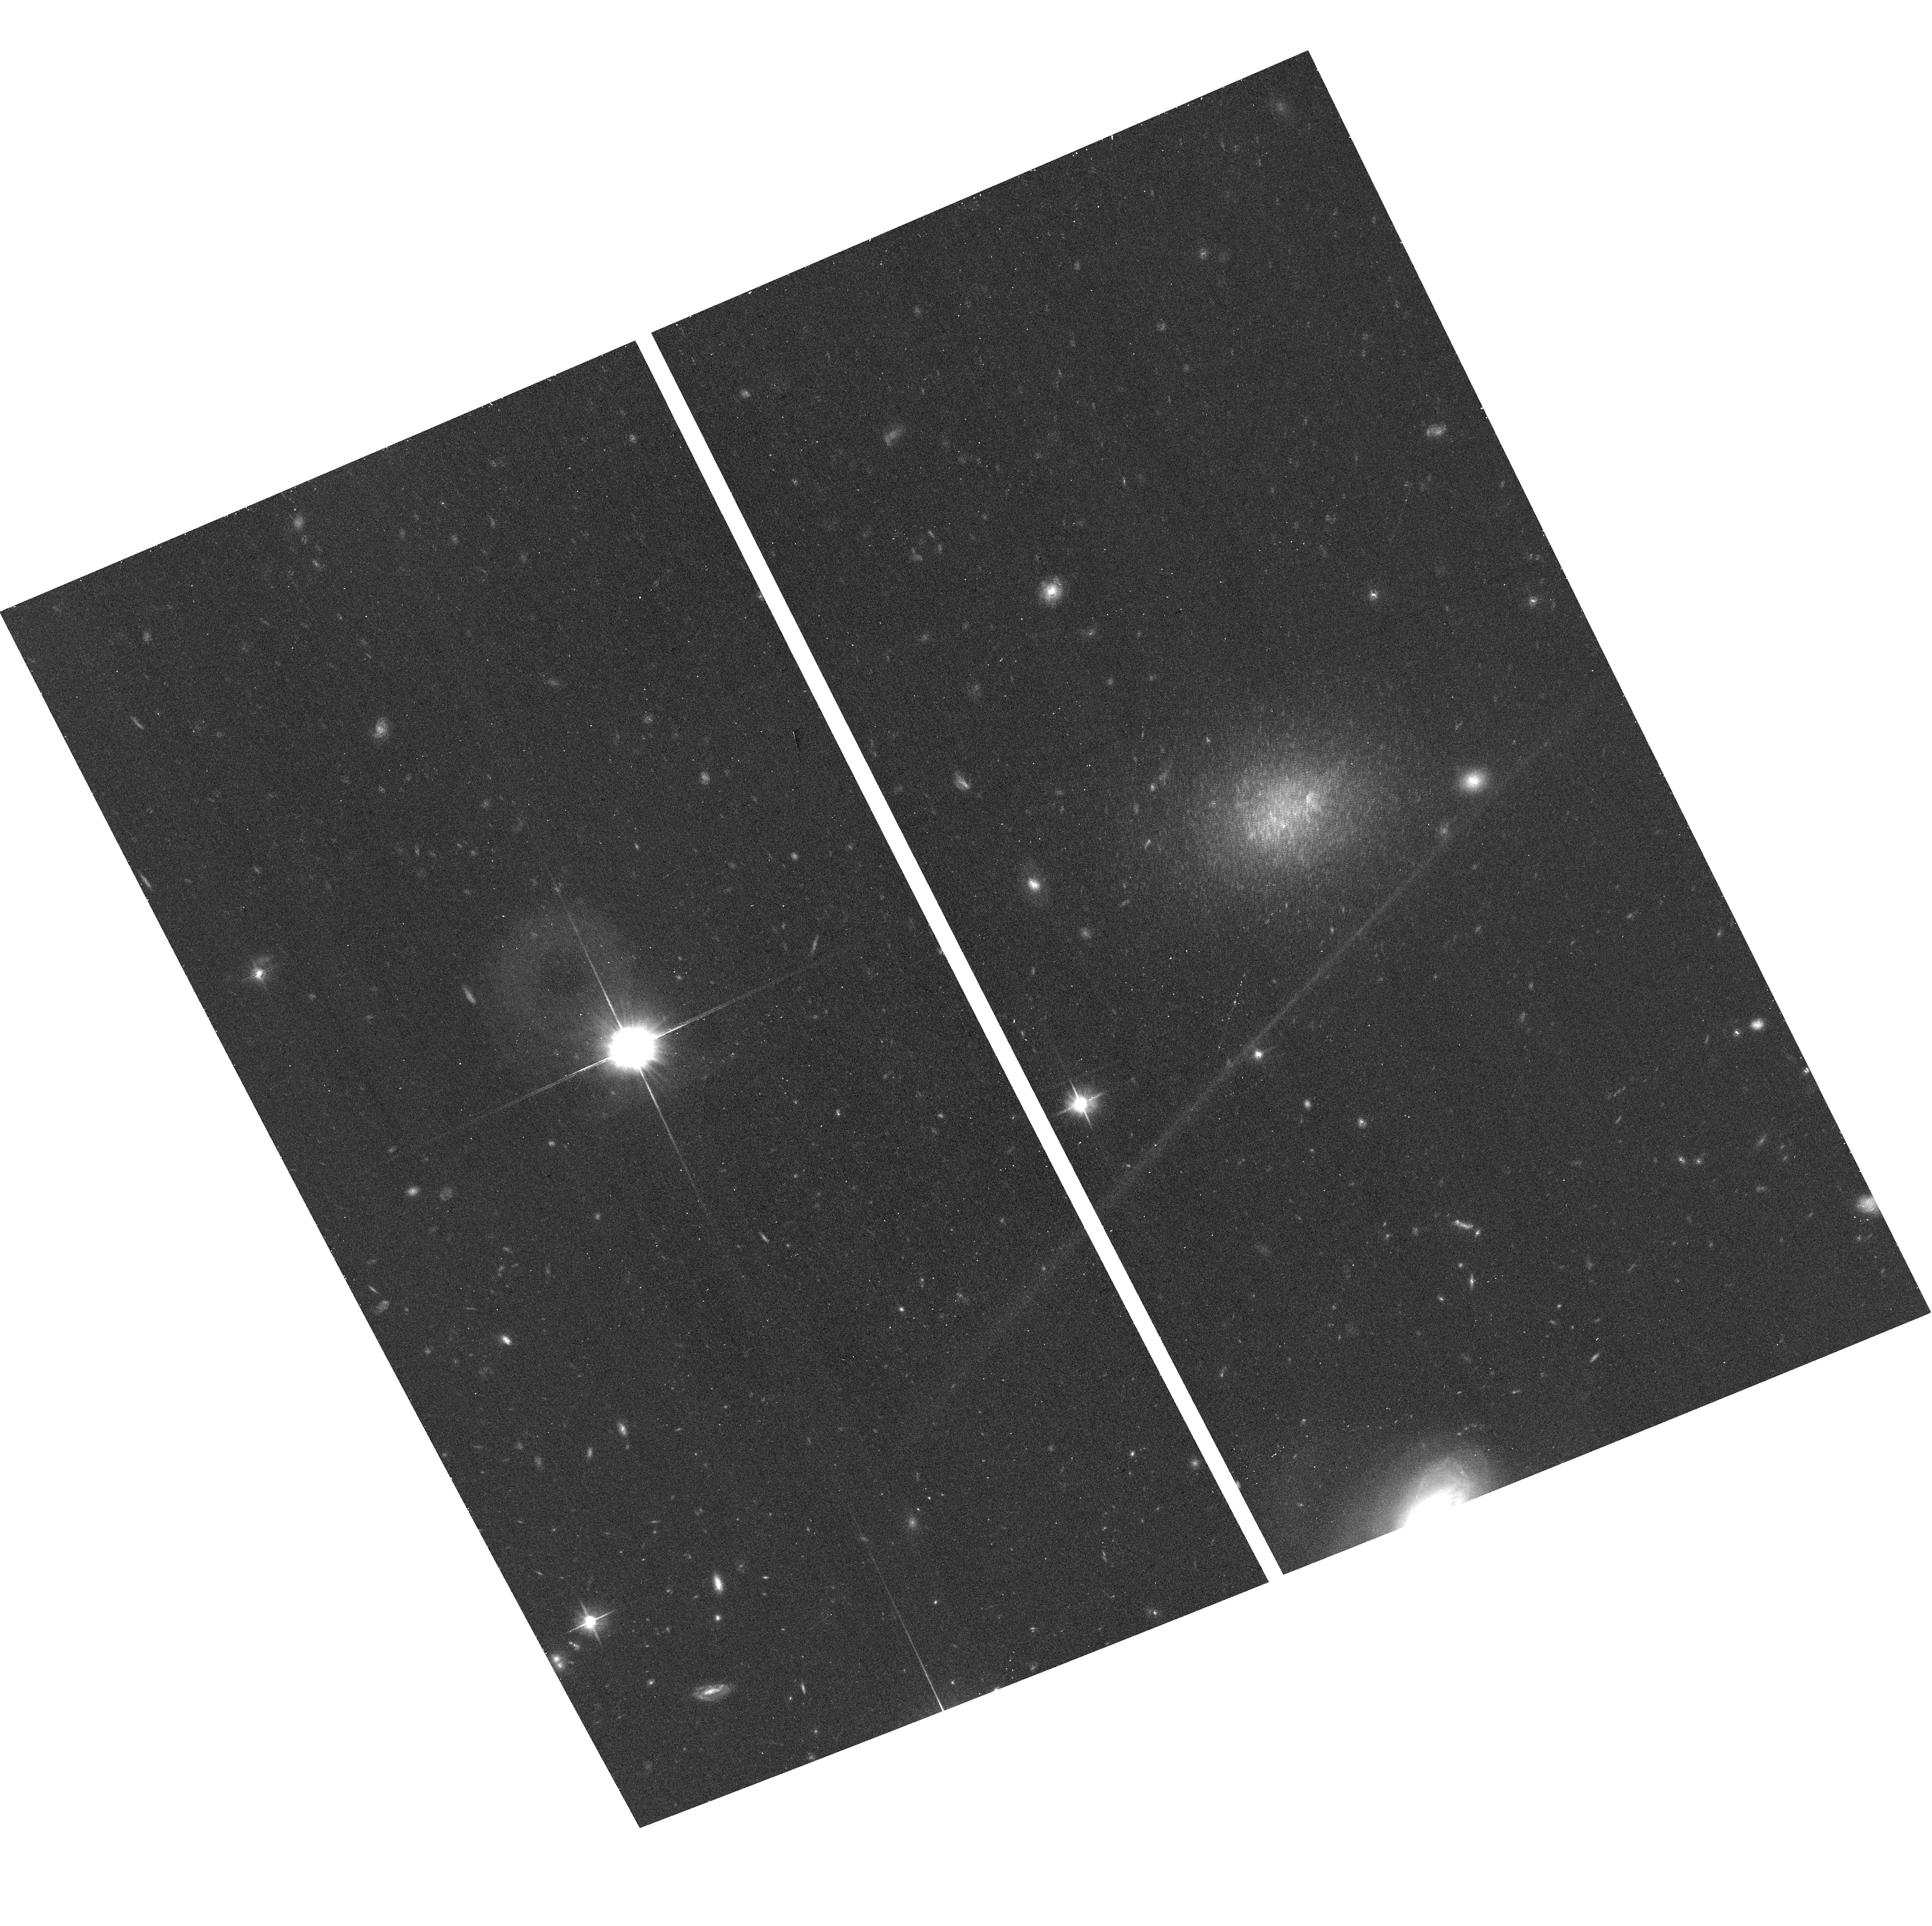
Target: AGC182595
Instrument: ACS/WFC
Filter: F606W
Exposure: 17 min
Observation ID: hst_12658_09_acs_wfc_f606w_jbsn09

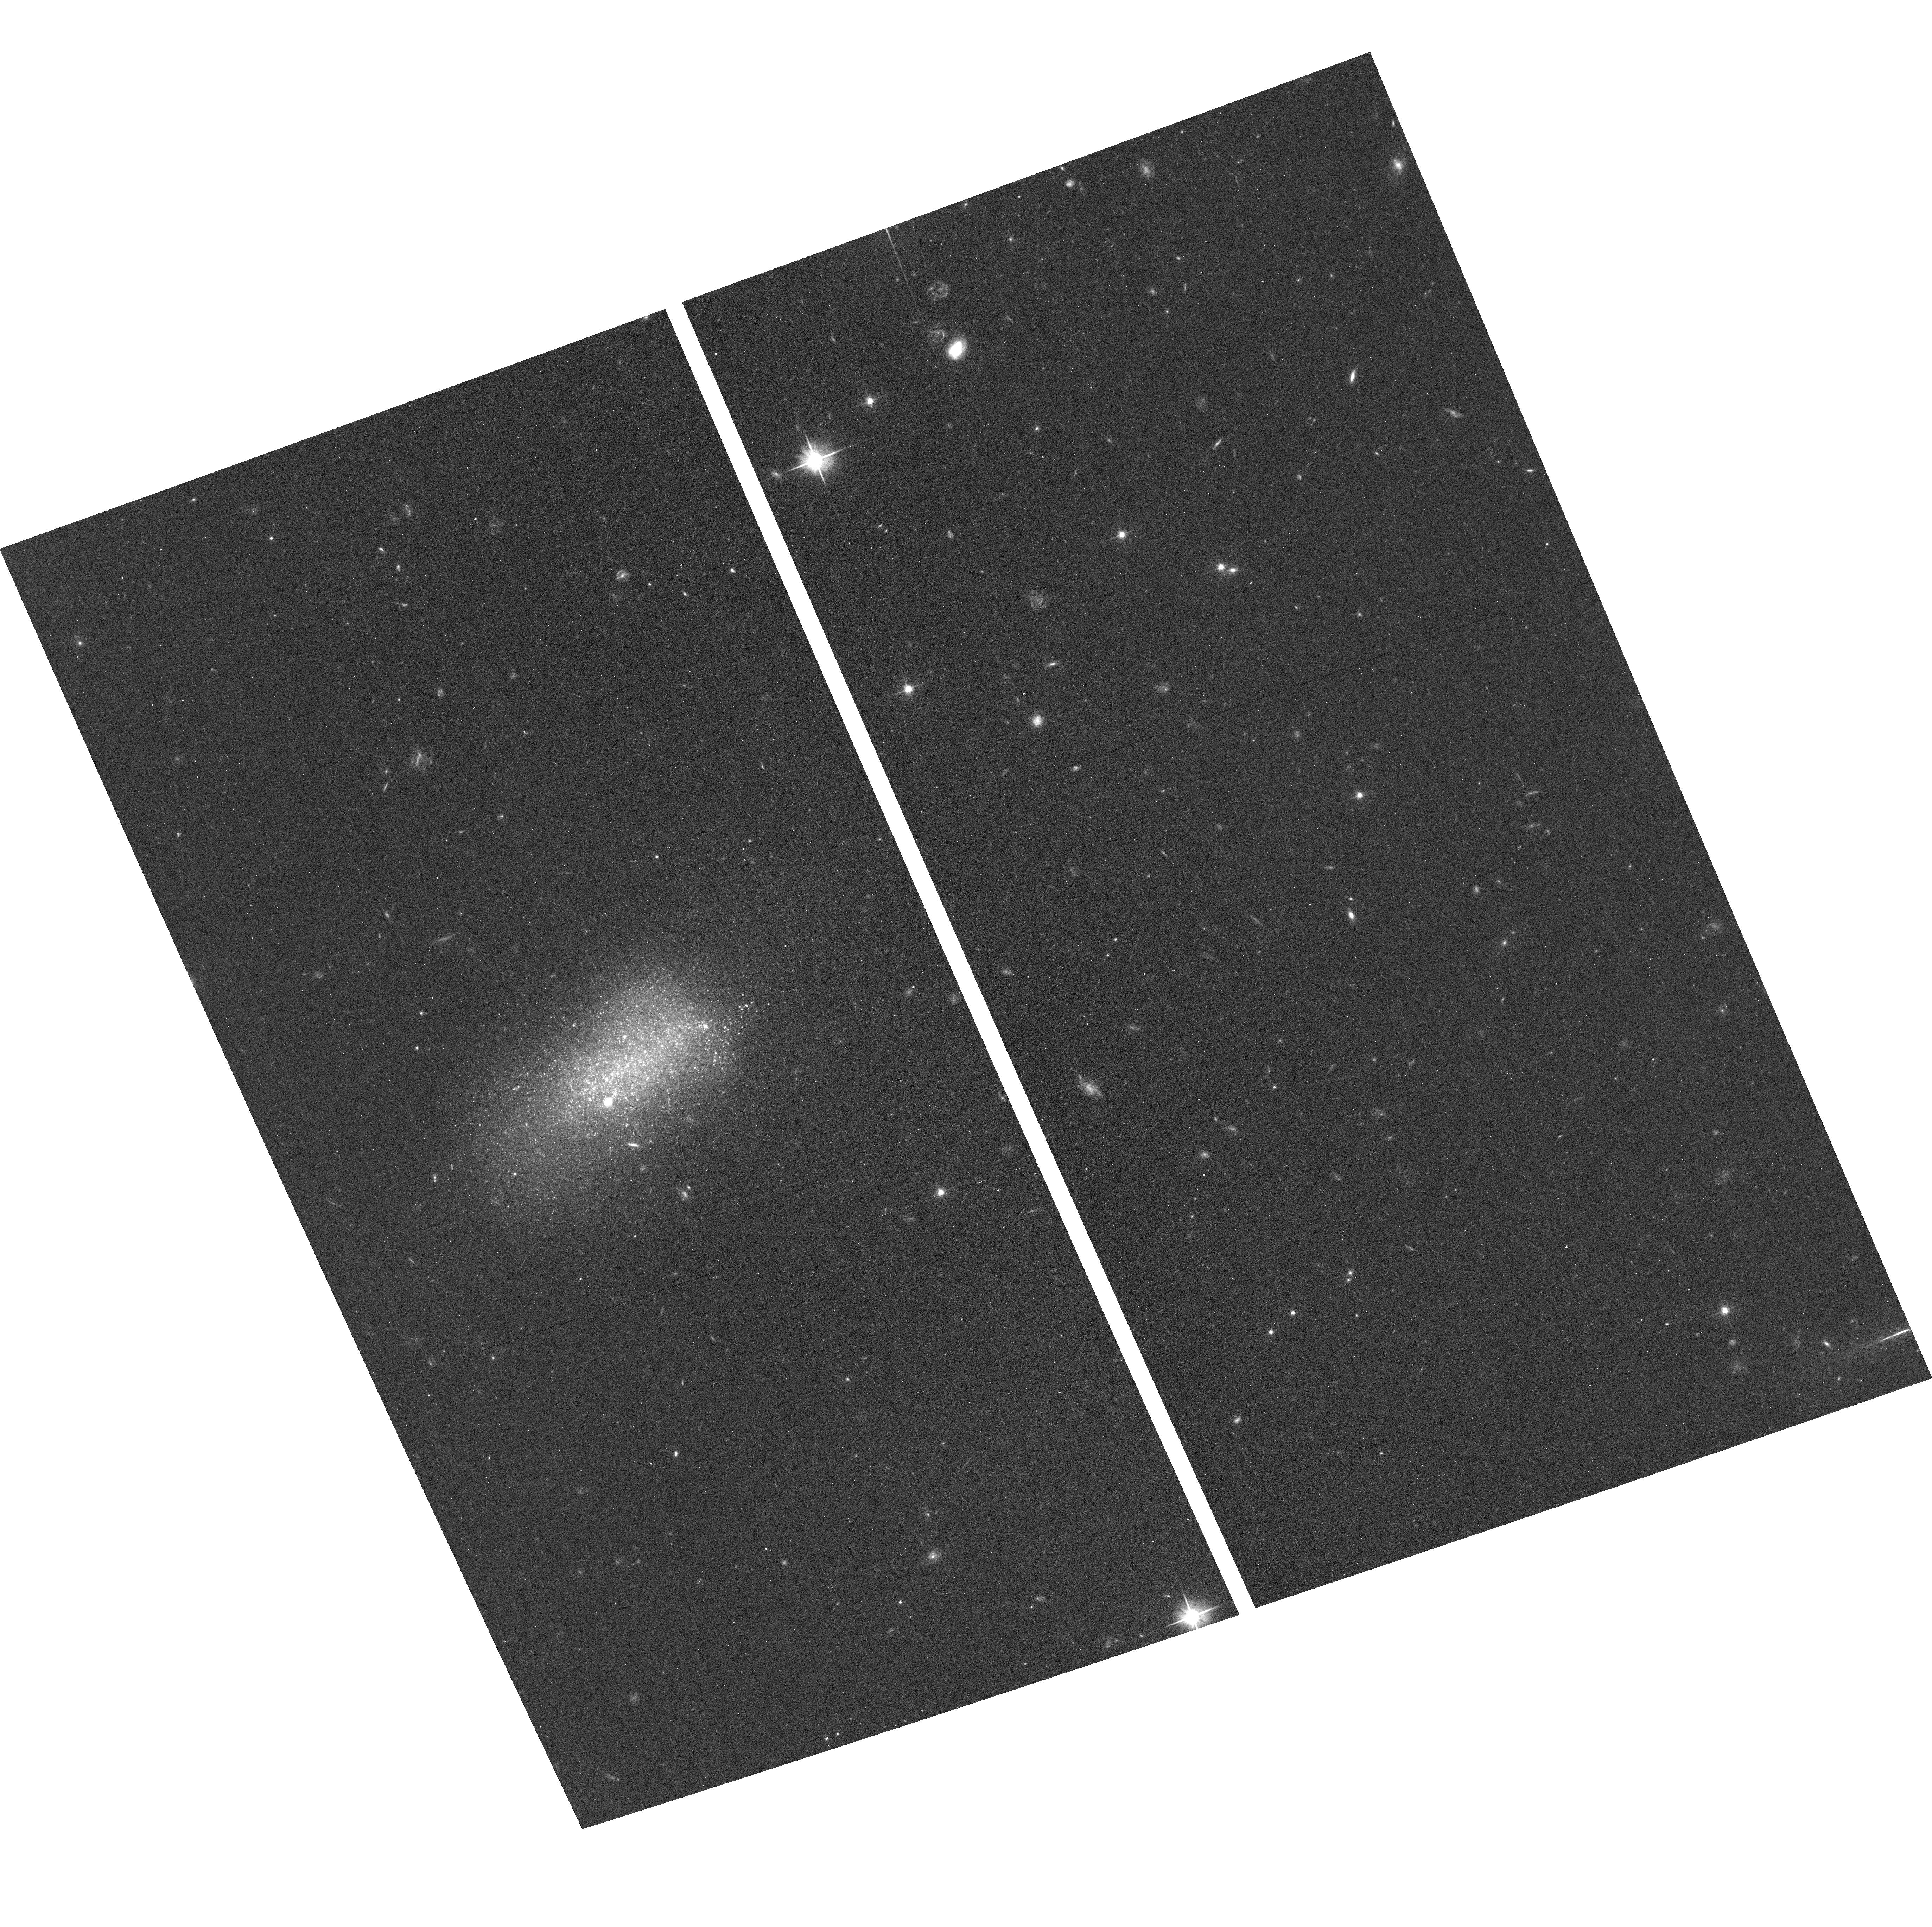
Target: AGC110482
Instrument: ACS/WFC
Filter: F606W
Exposure: 17 min
Observation ID: hst_12658_03_acs_wfc_f606w_jbsn03

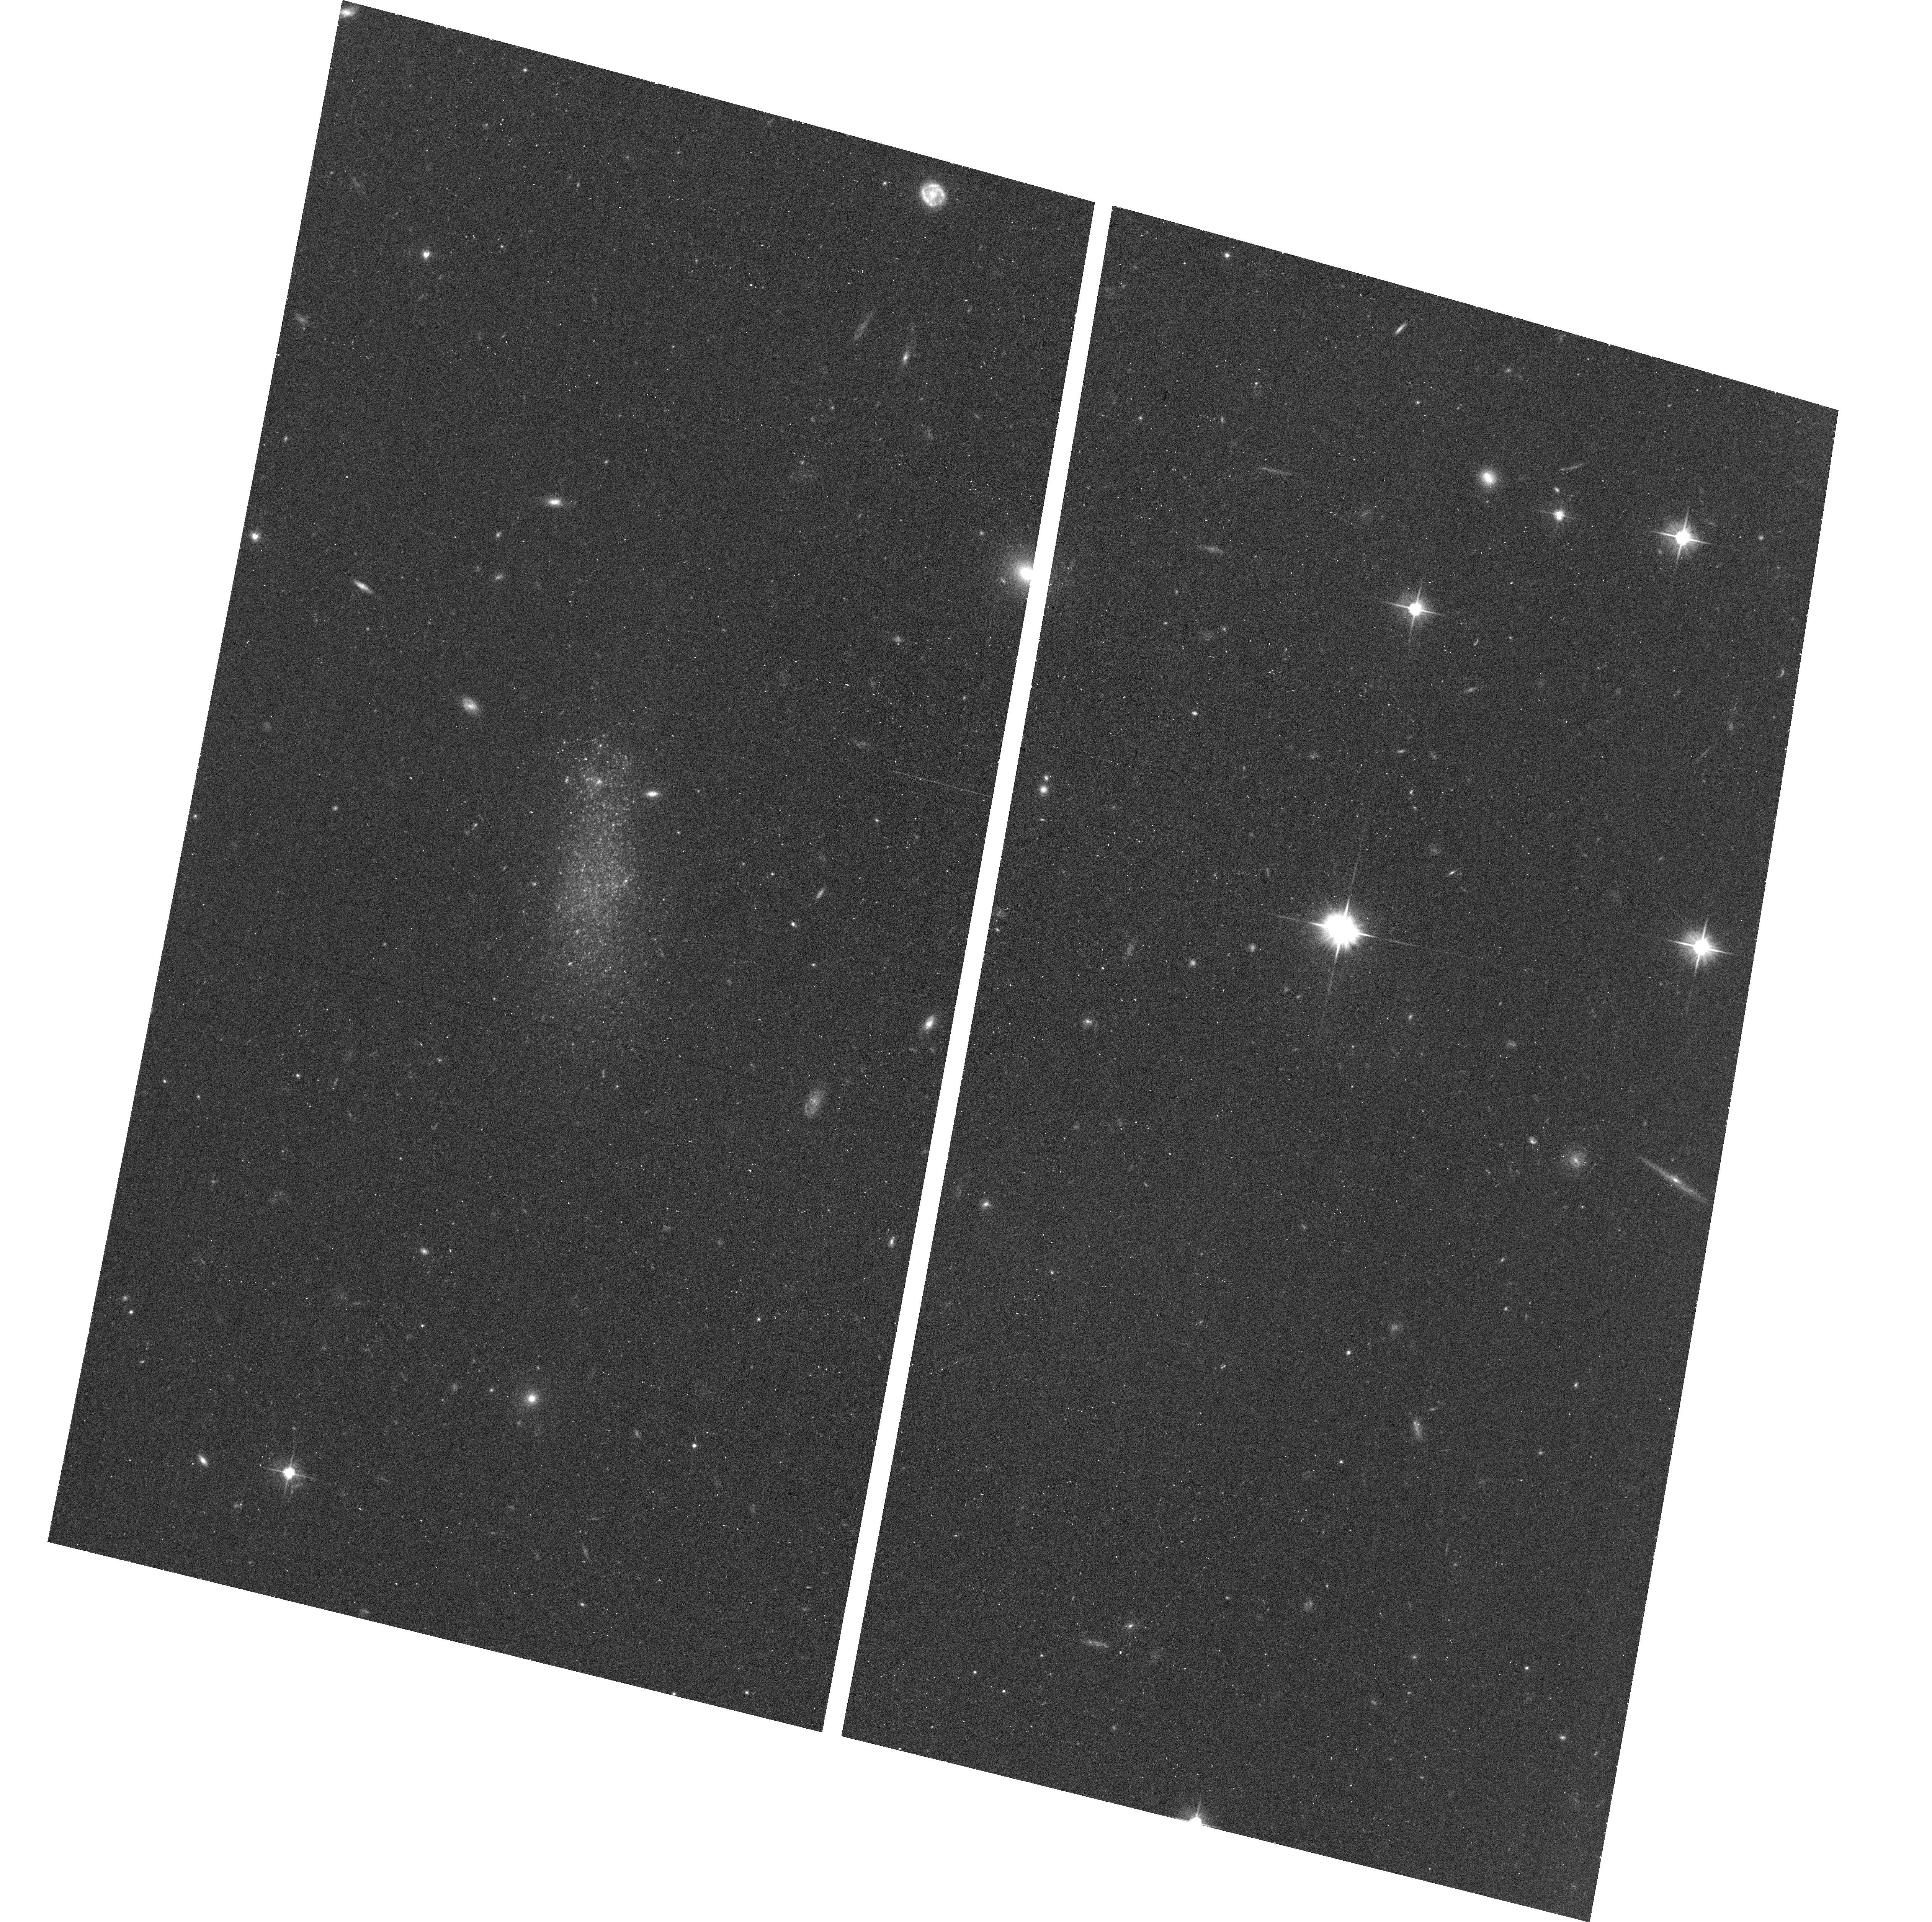
Target: AGC111946
Instrument: ACS/WFC
Filter: F606W
Exposure: 17 min
Observation ID: hst_12658_04_acs_wfc_f606w_jbsn04

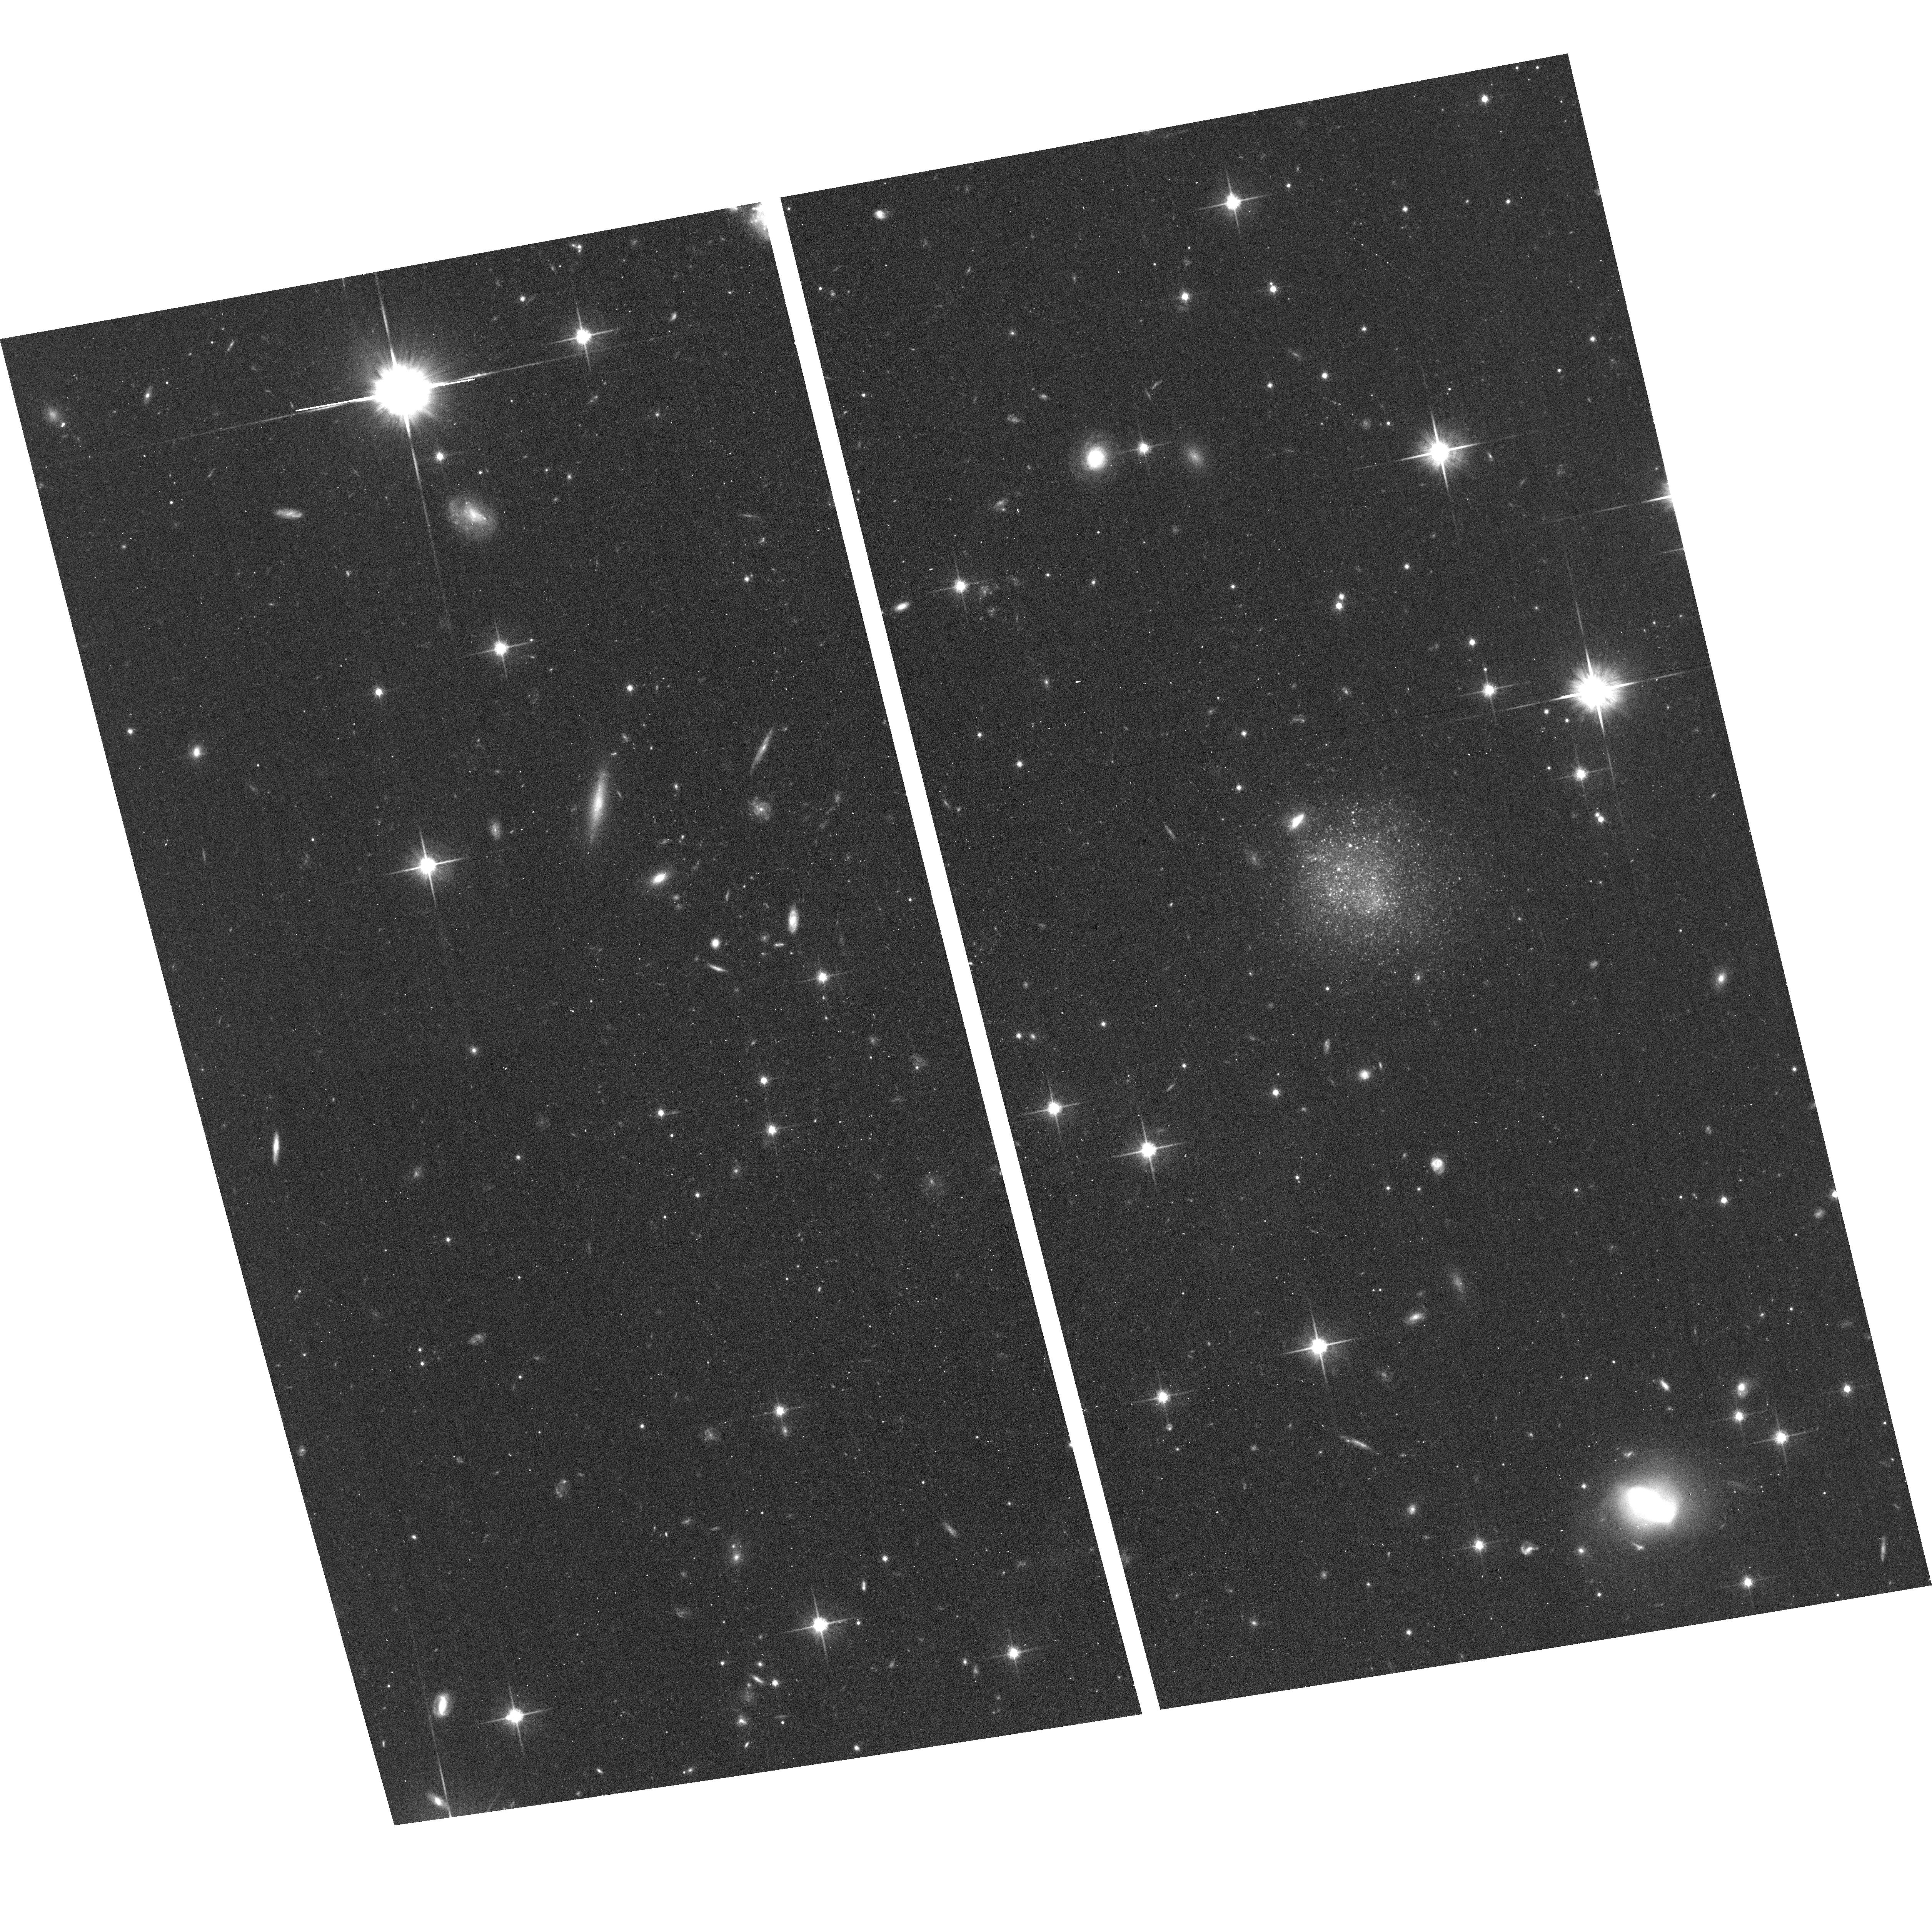
Target: AGC174605
Instrument: ACS/WFC
Filter: F814W
Exposure: 20 min
Observation ID: hst_12658_08_acs_wfc_f814w_jbsn08

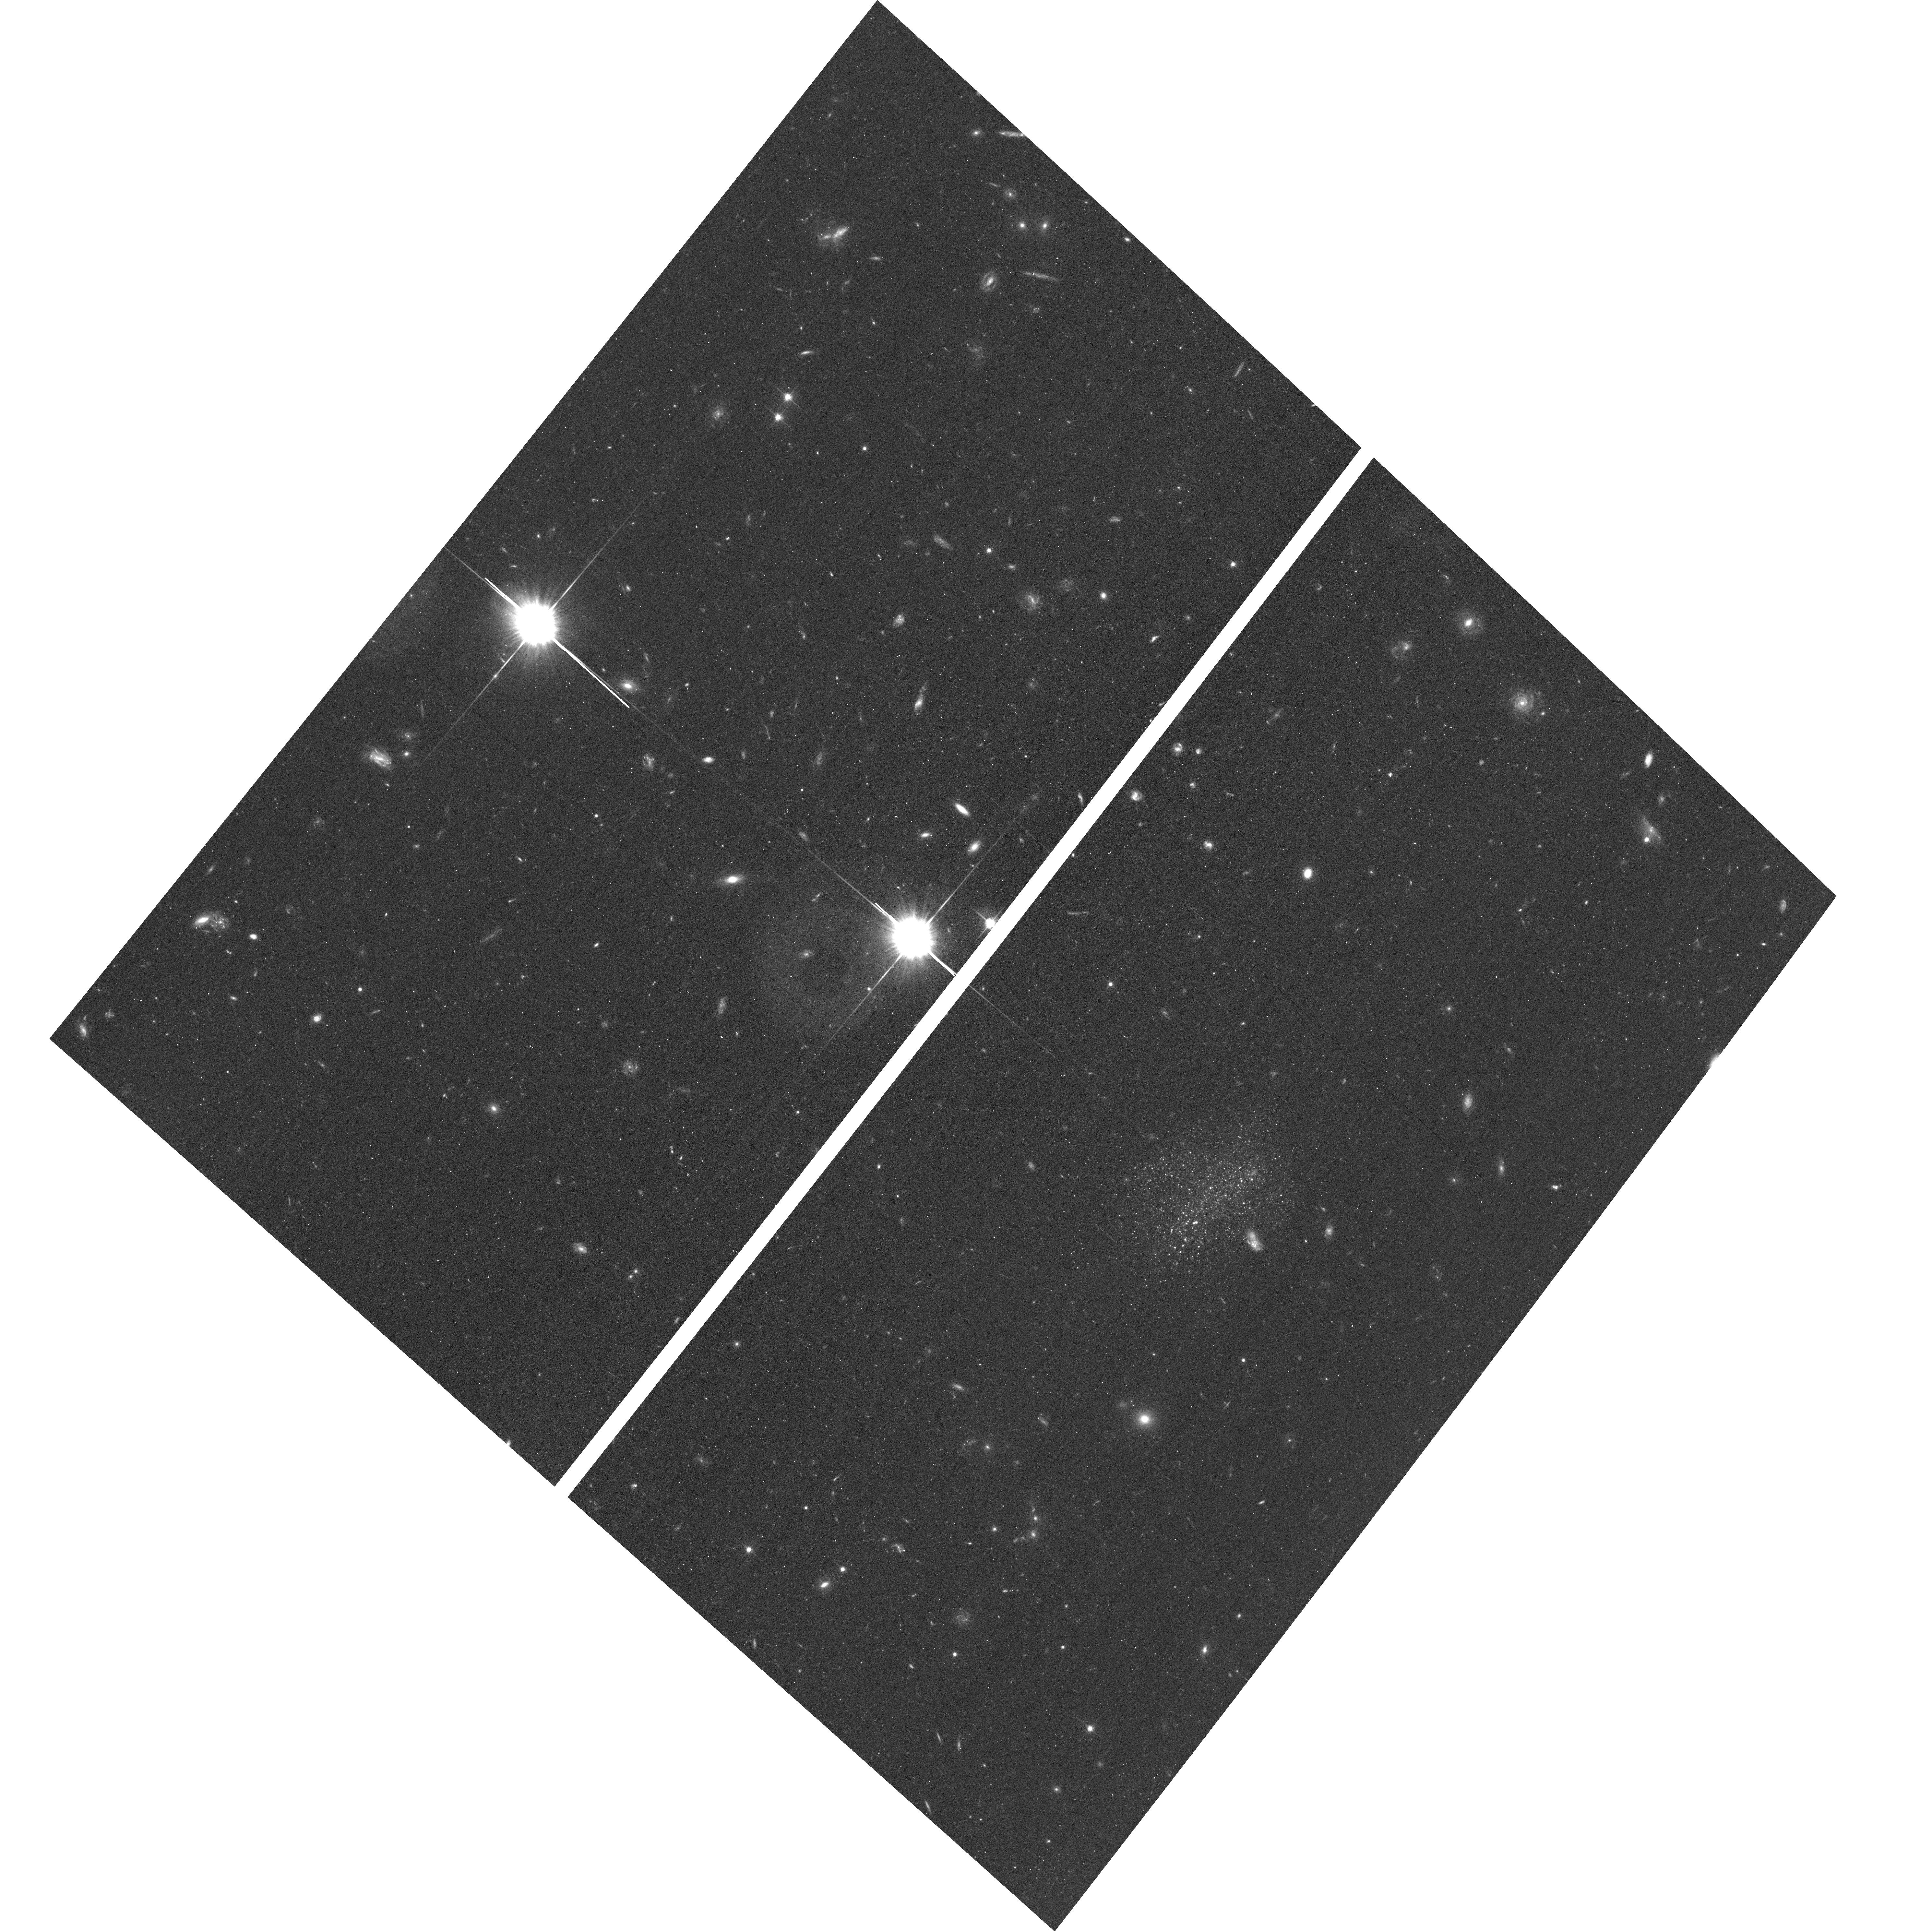
Target: AGC749241
Instrument: ACS/WFC
Filter: F606W
Exposure: 17 min
Observation ID: hst_12658_12_acs_wfc_f606w_jbsn12

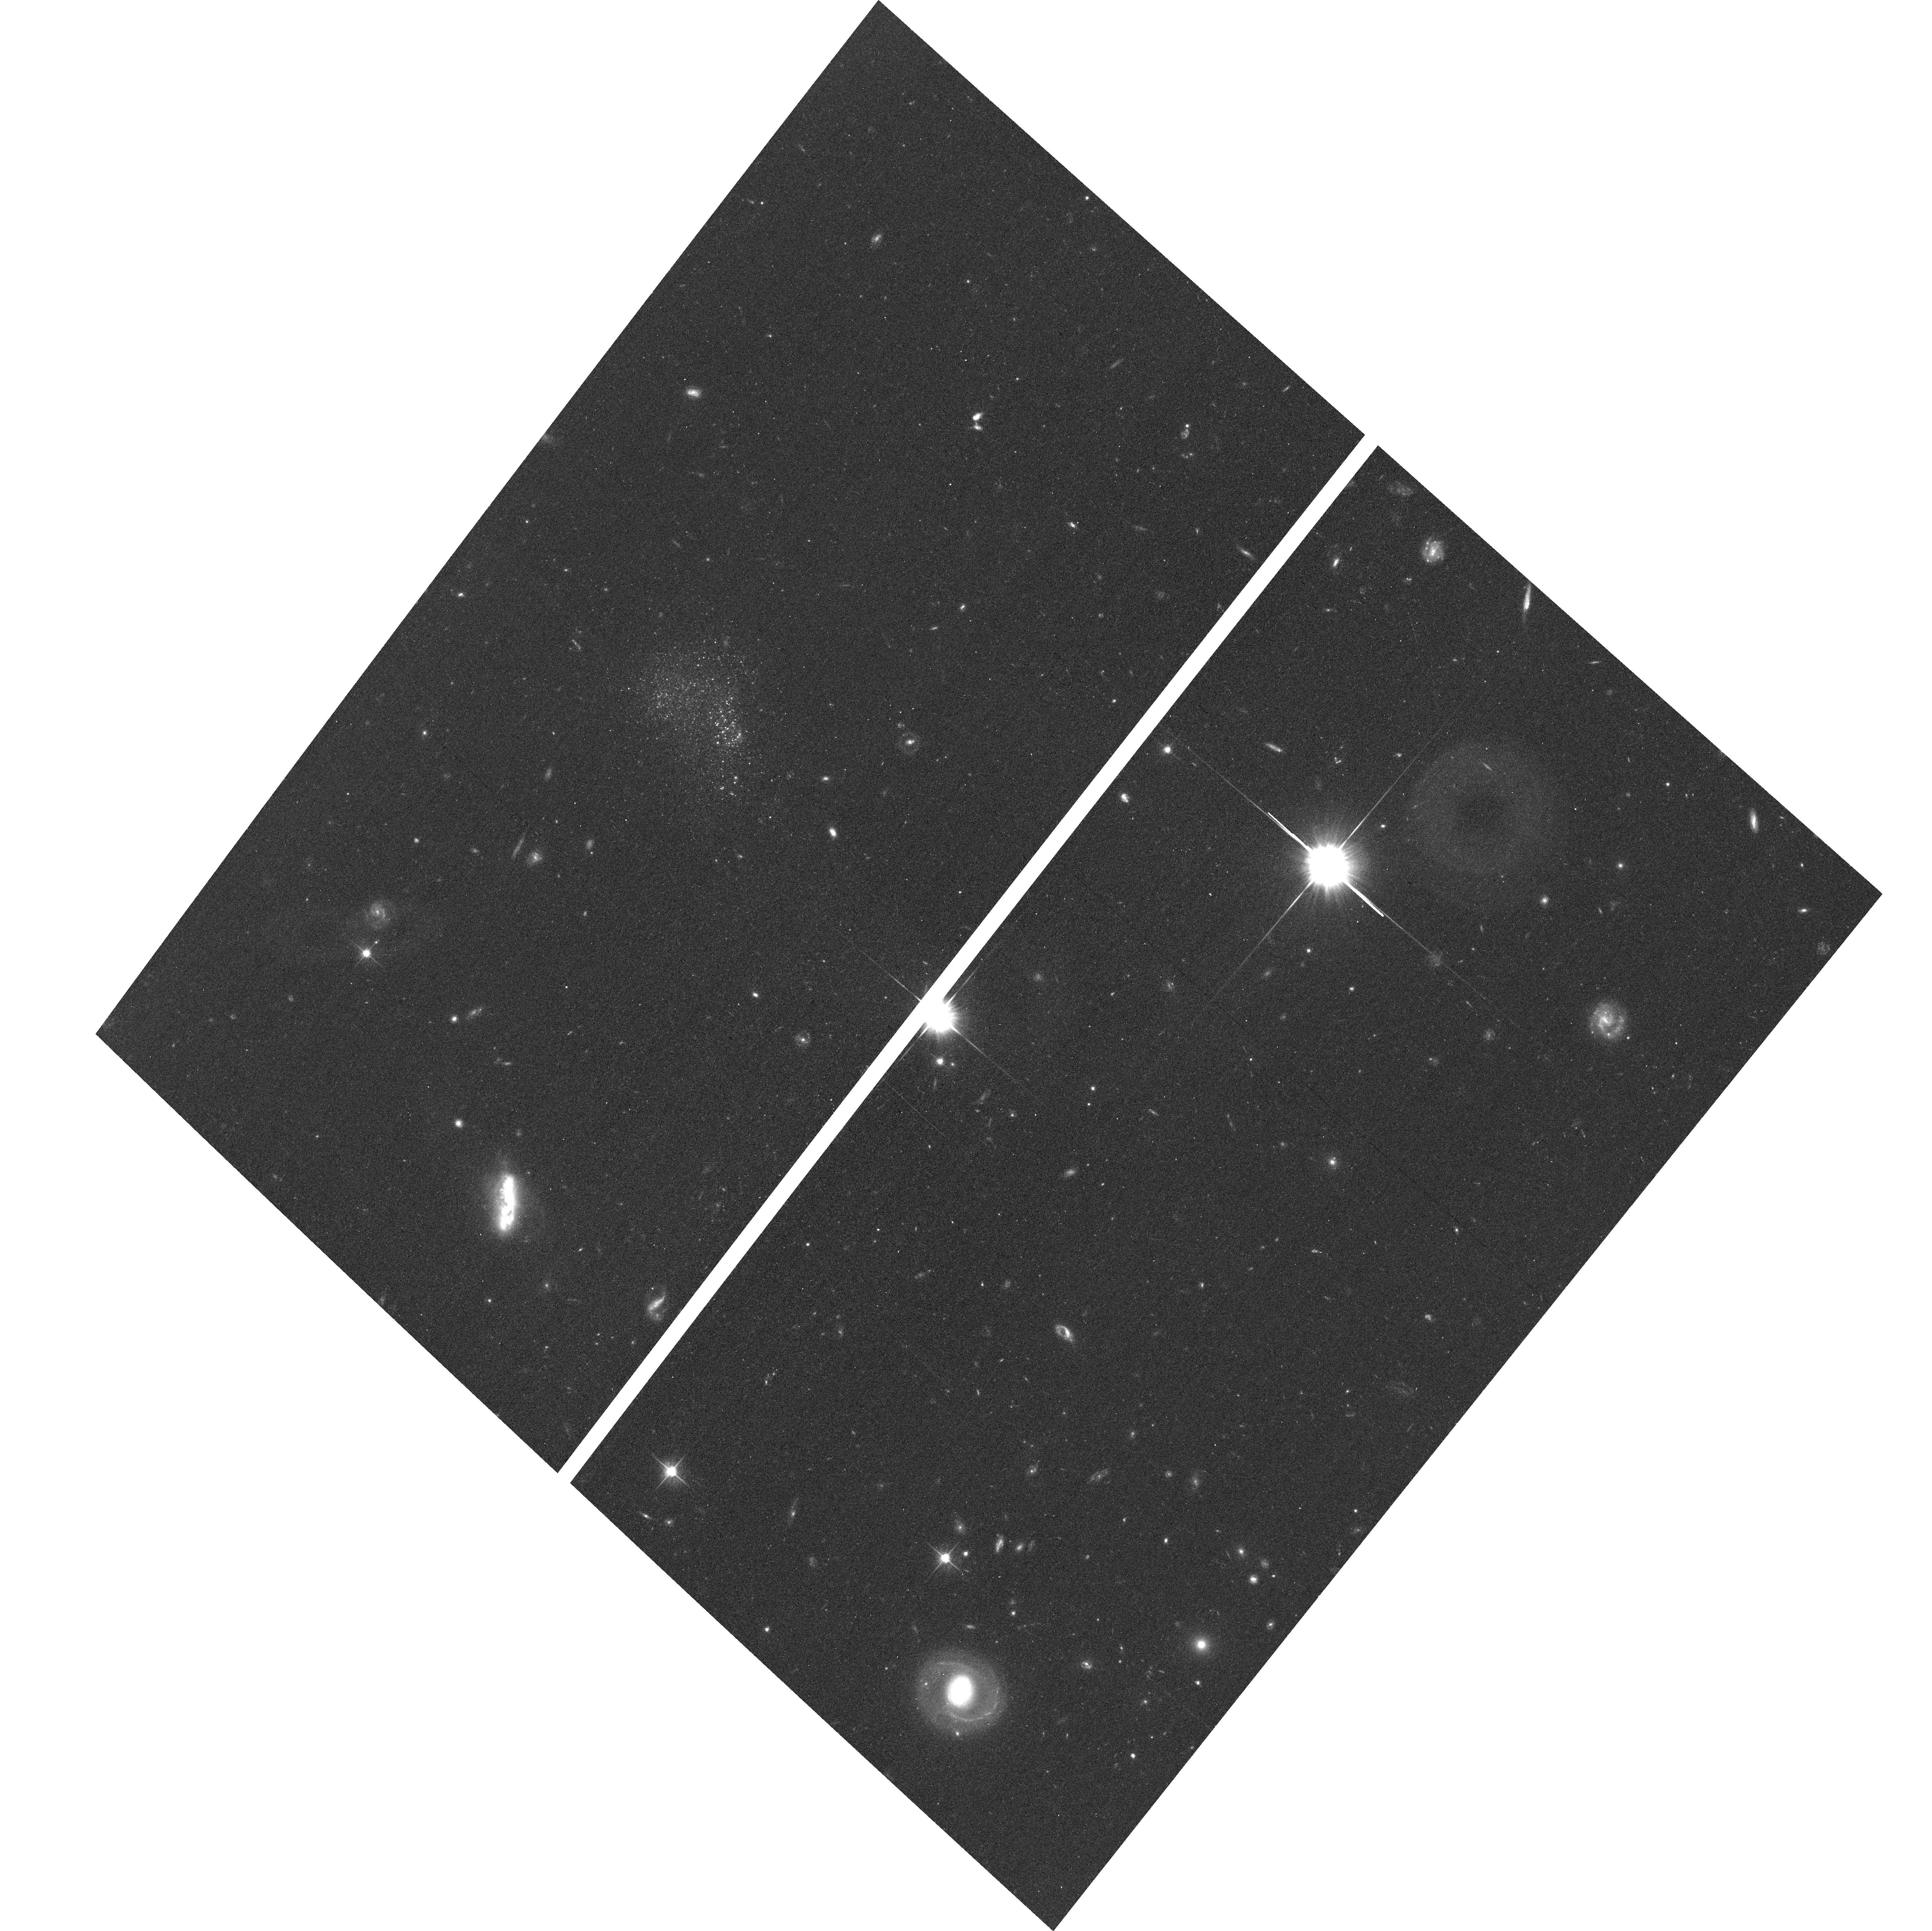
Target: AGC748778
Instrument: ACS/WFC
Filter: F606W
Exposure: 17 min
Observation ID: hst_12658_01_acs_wfc_f606w_jbsn01

Fundamental Parameters of the SHIELD Galaxies (PI: Cannon, John Michael)

The "Survey of HI in Extremely Low-mass Dwarfs" ("SHIELD") is an ongoing EVLA multi-configuration study of the neutral ISM of 12 extremely low-mass (HI mass <10 million M_Sun) galaxies discovered by the Arecibo Legacy Fast ALFA (ALFALFA) survey. The SHIELD galaxies are among the lowest-mass gas-rich objects that harbor stellar populations. These systems span the critical mass range that connects the comparatively massive dwarfs of the local universe to the lowest-mass candidate "minihalos" and "Leo-T" type objects. Further, the halos in this dynamical mass range are predicted to differentiate between systems that are readily destroyed and systems with typical baryon fractions. These galaxies thus constitute a cosmologically important, but unexplored, population. We propose a holistic HST imaging study of the fundamental parameters and characteristics of these extremely low-mass galaxies. The primary science goal is the derivation of TRGB distances; the distance dependence of many fundamental parameters makes HST observations critical for the success of SHIELD. Additional science goals include an accurate census of the dark matter contents of these galaxies, a detailed spatial and temporal study of star formation within them, and a characterization of the nature of star formation in local conditions that differ markedly from those found in more massive galaxies. In order to complement our HST observations we also propose coordinated Spitzer imaging that will accurately constrain the total stellar masses of the SHIELD galaxies. This program will explore the stellar populations at the faint end of the HI mass function for the first time.